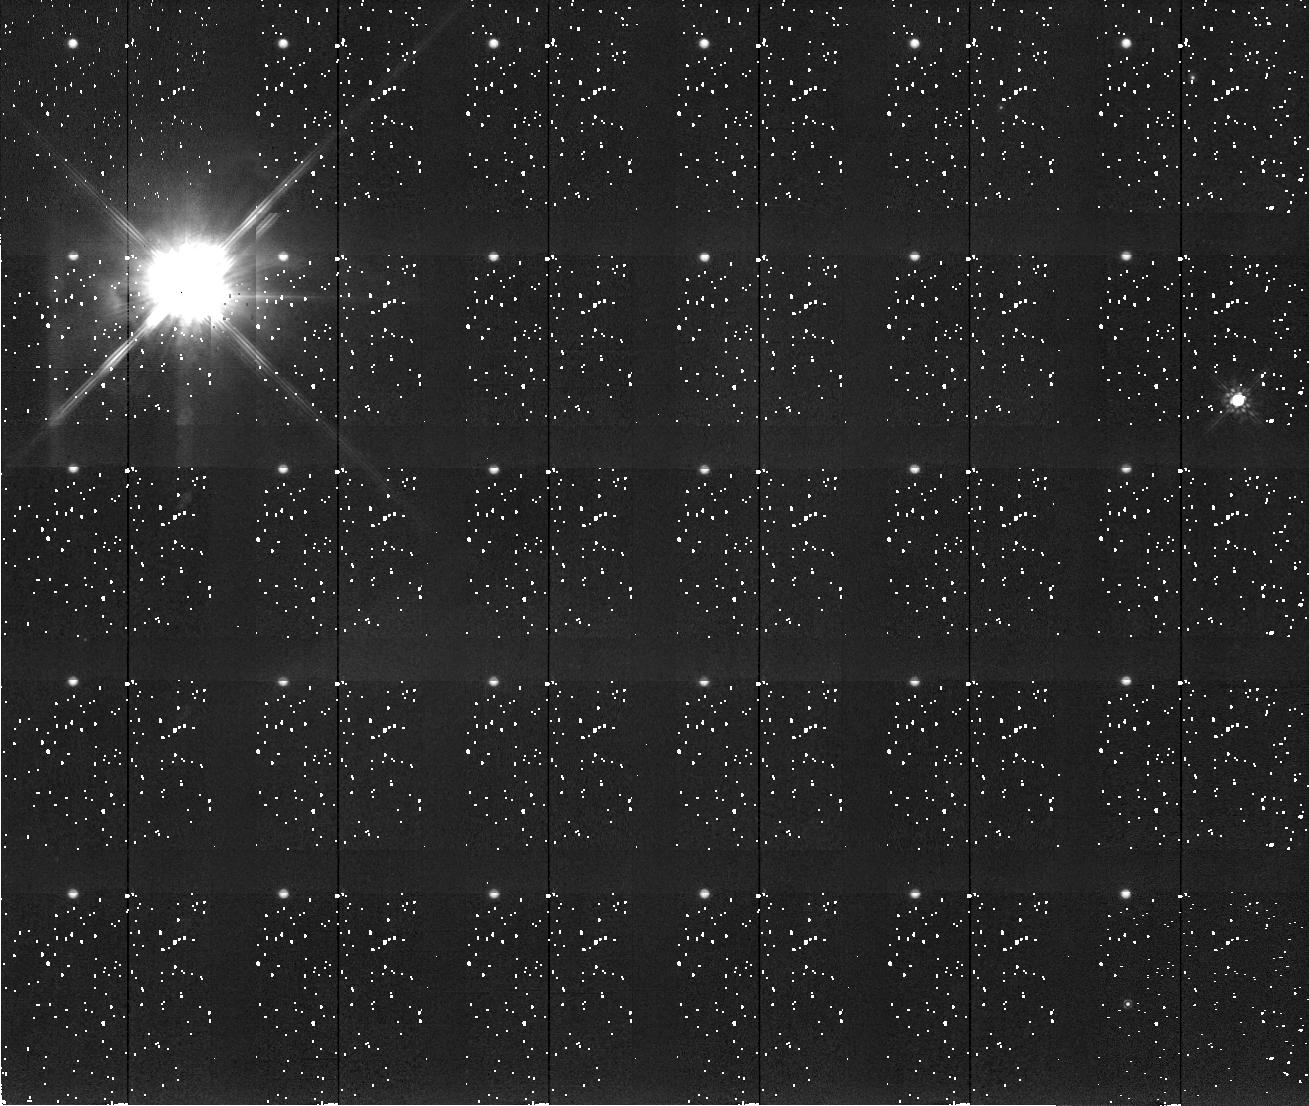
Target: HINDS-NEBULA
Instrument: NICMOS/NIC2
Filter: F205W
Exposure: 5 min
Observation ID: n4ro010a0

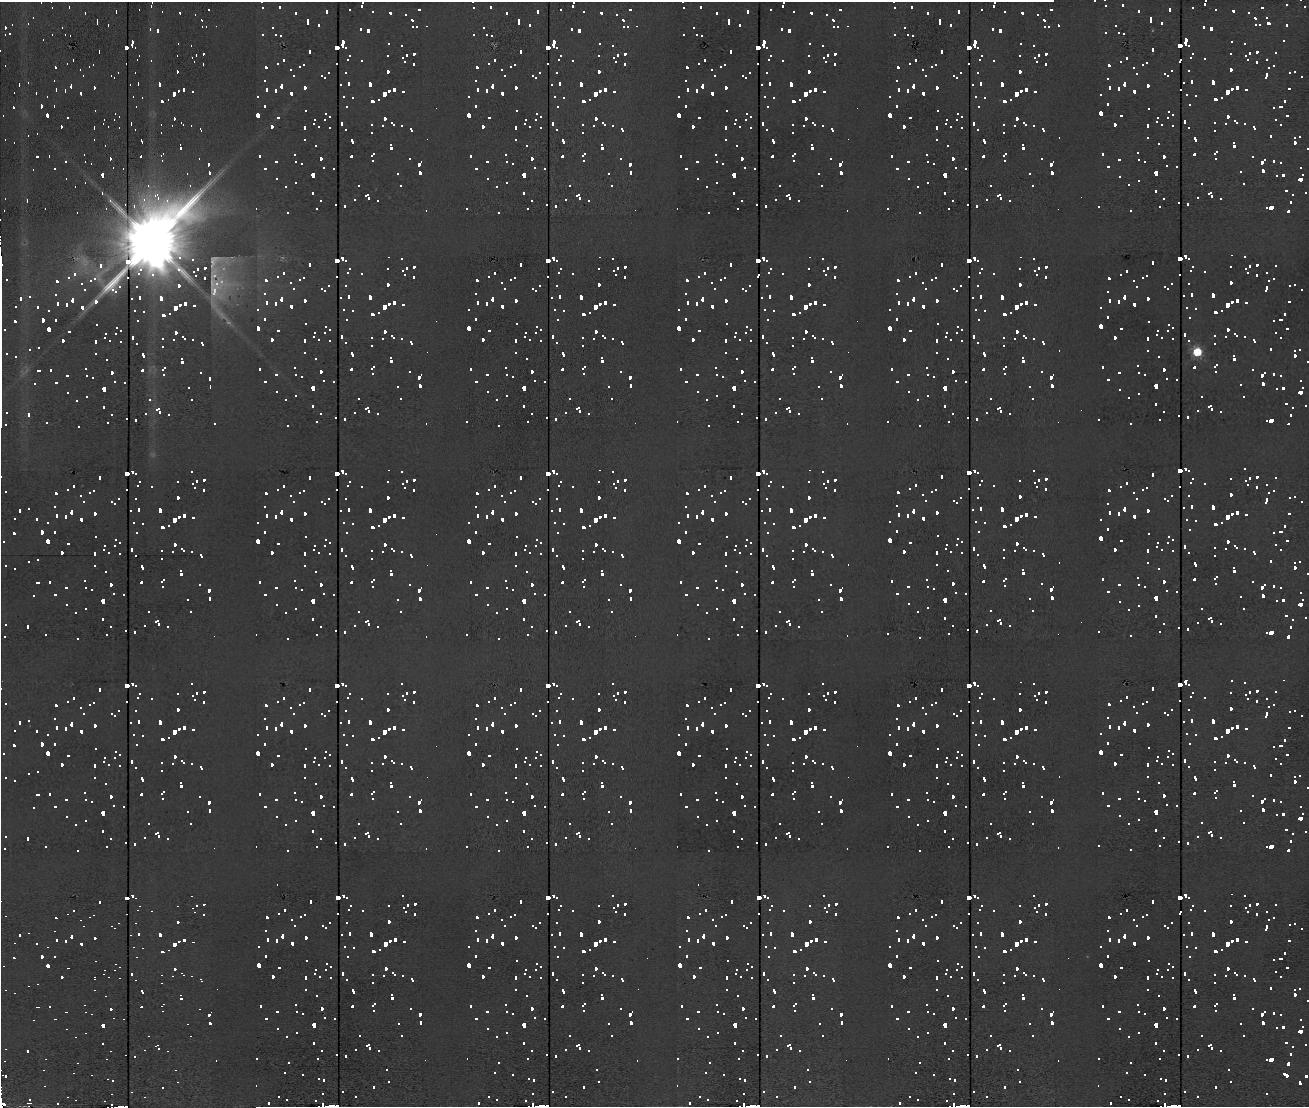
Target: HINDS-NEBULA
Instrument: NICMOS/NIC2
Filter: F110W
Exposure: 5 min
Observation ID: n4ro010b0

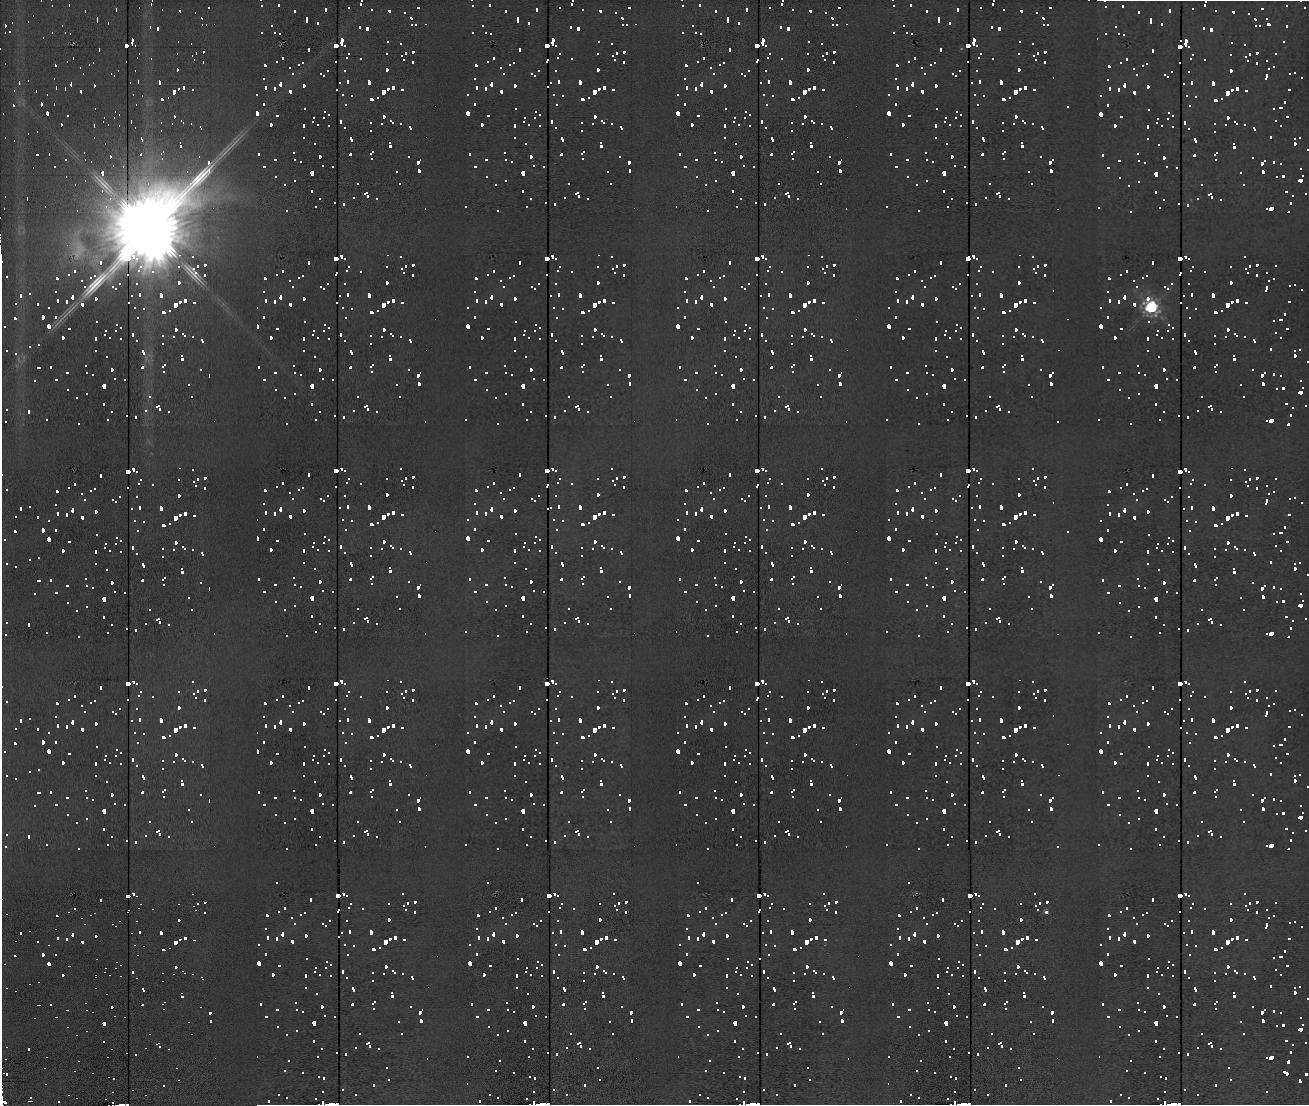
Target: HINDS-NEBULA
Instrument: NICMOS/NIC2
Filter: F160W
Exposure: 4 min
Observation ID: n4ro010c0

Coronagraphic, Polarimetric Imaging of T Tau with NICMOS (PI: Weintraub, David A.)

Is the universe good at making planets? This question has motivated many infrared astronomy programs and is one research area in which NICMOS on HST will have an enormous, long lasting impact. Since recognizing that infrared excesses around T Tauri stars indicated the presence of preplanetary disks, we have wanted to better characterize these disks. We want to know how and how easily they form, how they interact with surrounding molecular clouds, how they feed the central stars, what disk lifetimes and masses are, and how disks survive and are impacted by the presence of stellar companions within ~100 AU. We propose to address many of these problems with a comprehensive NICMOS study of T Tau, the prototype for the entire class of T Tauri stars. T Tau has a circumstellar disk and an infrared companion less than 100 AU distant. In some ways, more is known about this disk than about any other disk around any other T Tauri star. Yet, because T Tau is so bright in the infrared, we know almost nothing about the system within ~4 arcsec of the central binary. Polarimetric, coronagraphic near-IR imaging with NICMOS is the most powerful means available with which to directly probe this inner region, which is arguable the most important and interesting region of the T Tau system. The proposed observations will yield direct indications of the structure of what is likely an example of a protoplanetary disk, and will provide insight into the relationship between this disk and the T Tau binary system. We also propose to obtain a suite of narrow- and broad-band direct images that will clarify the complicated way in which the binary interacts with Burnham's emission nebula, Hind's reflection nebula and the nearby Herbig-Haro objects.